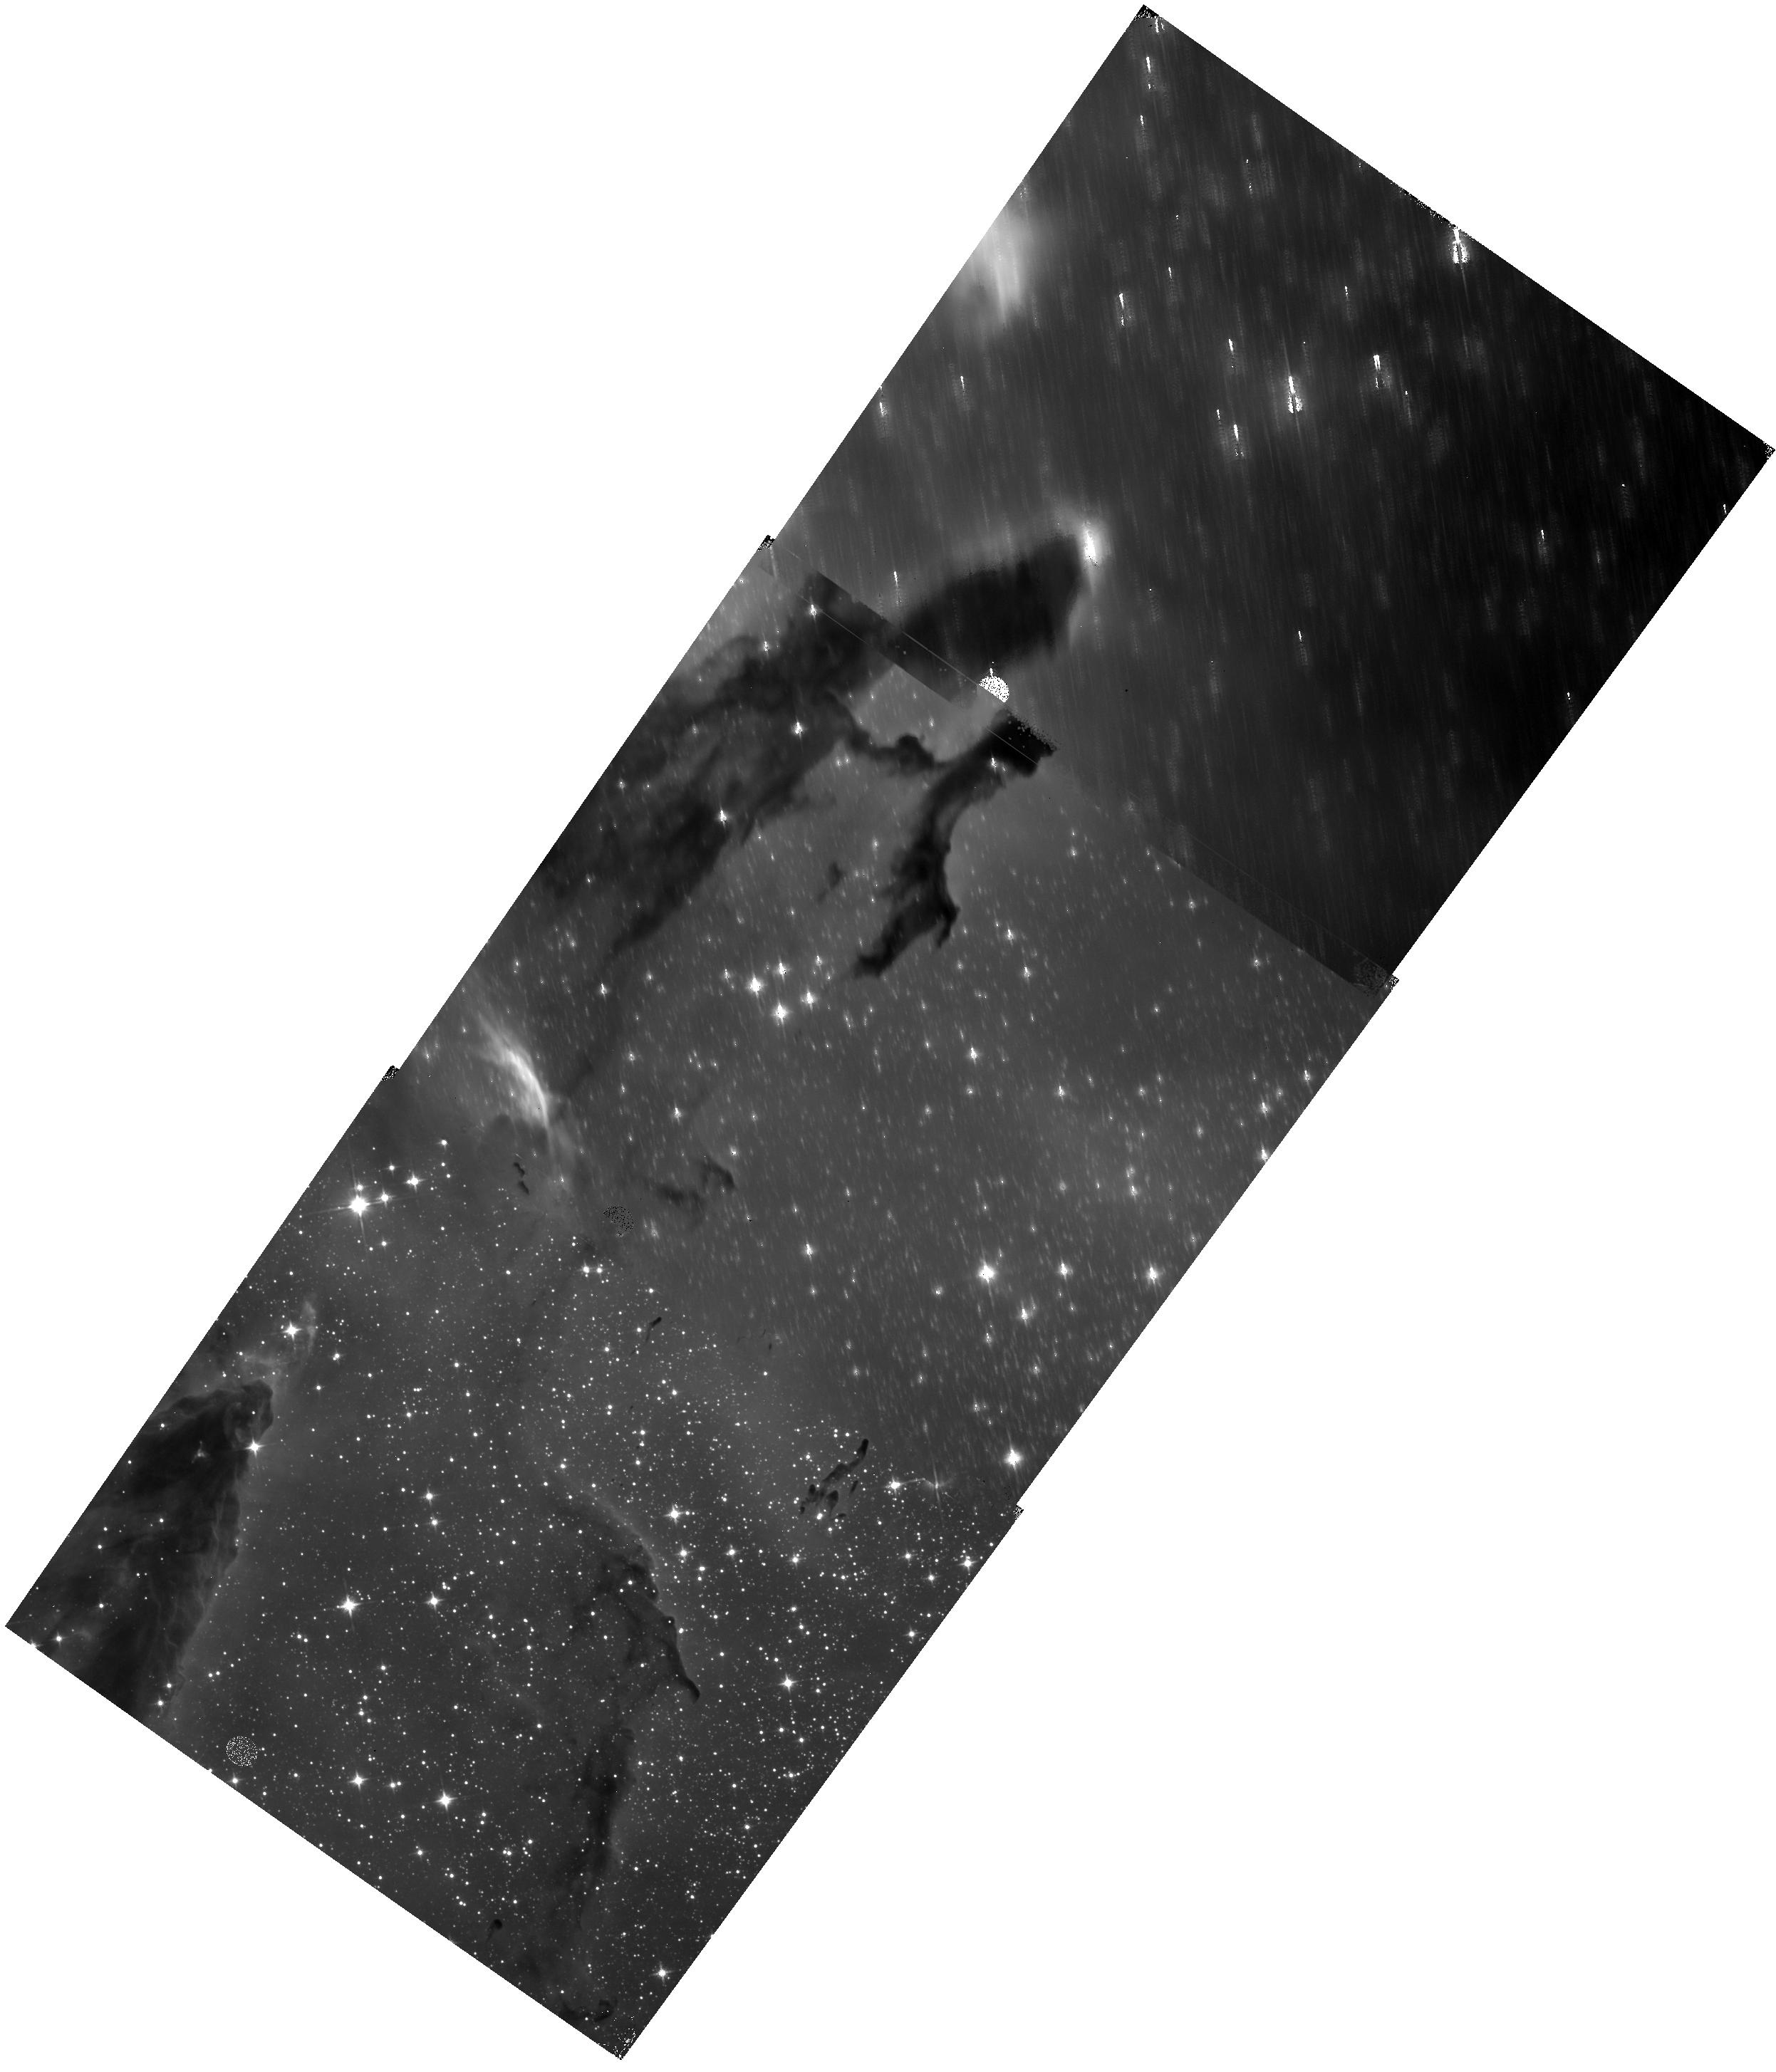
Target: M16EAGLENEBULA-D. Instrument: WFC3/IR. Filter: F110W. Exposure: 11 min. Observation ID: hst_15238_23_wfc3_ir_f110w_idnm23

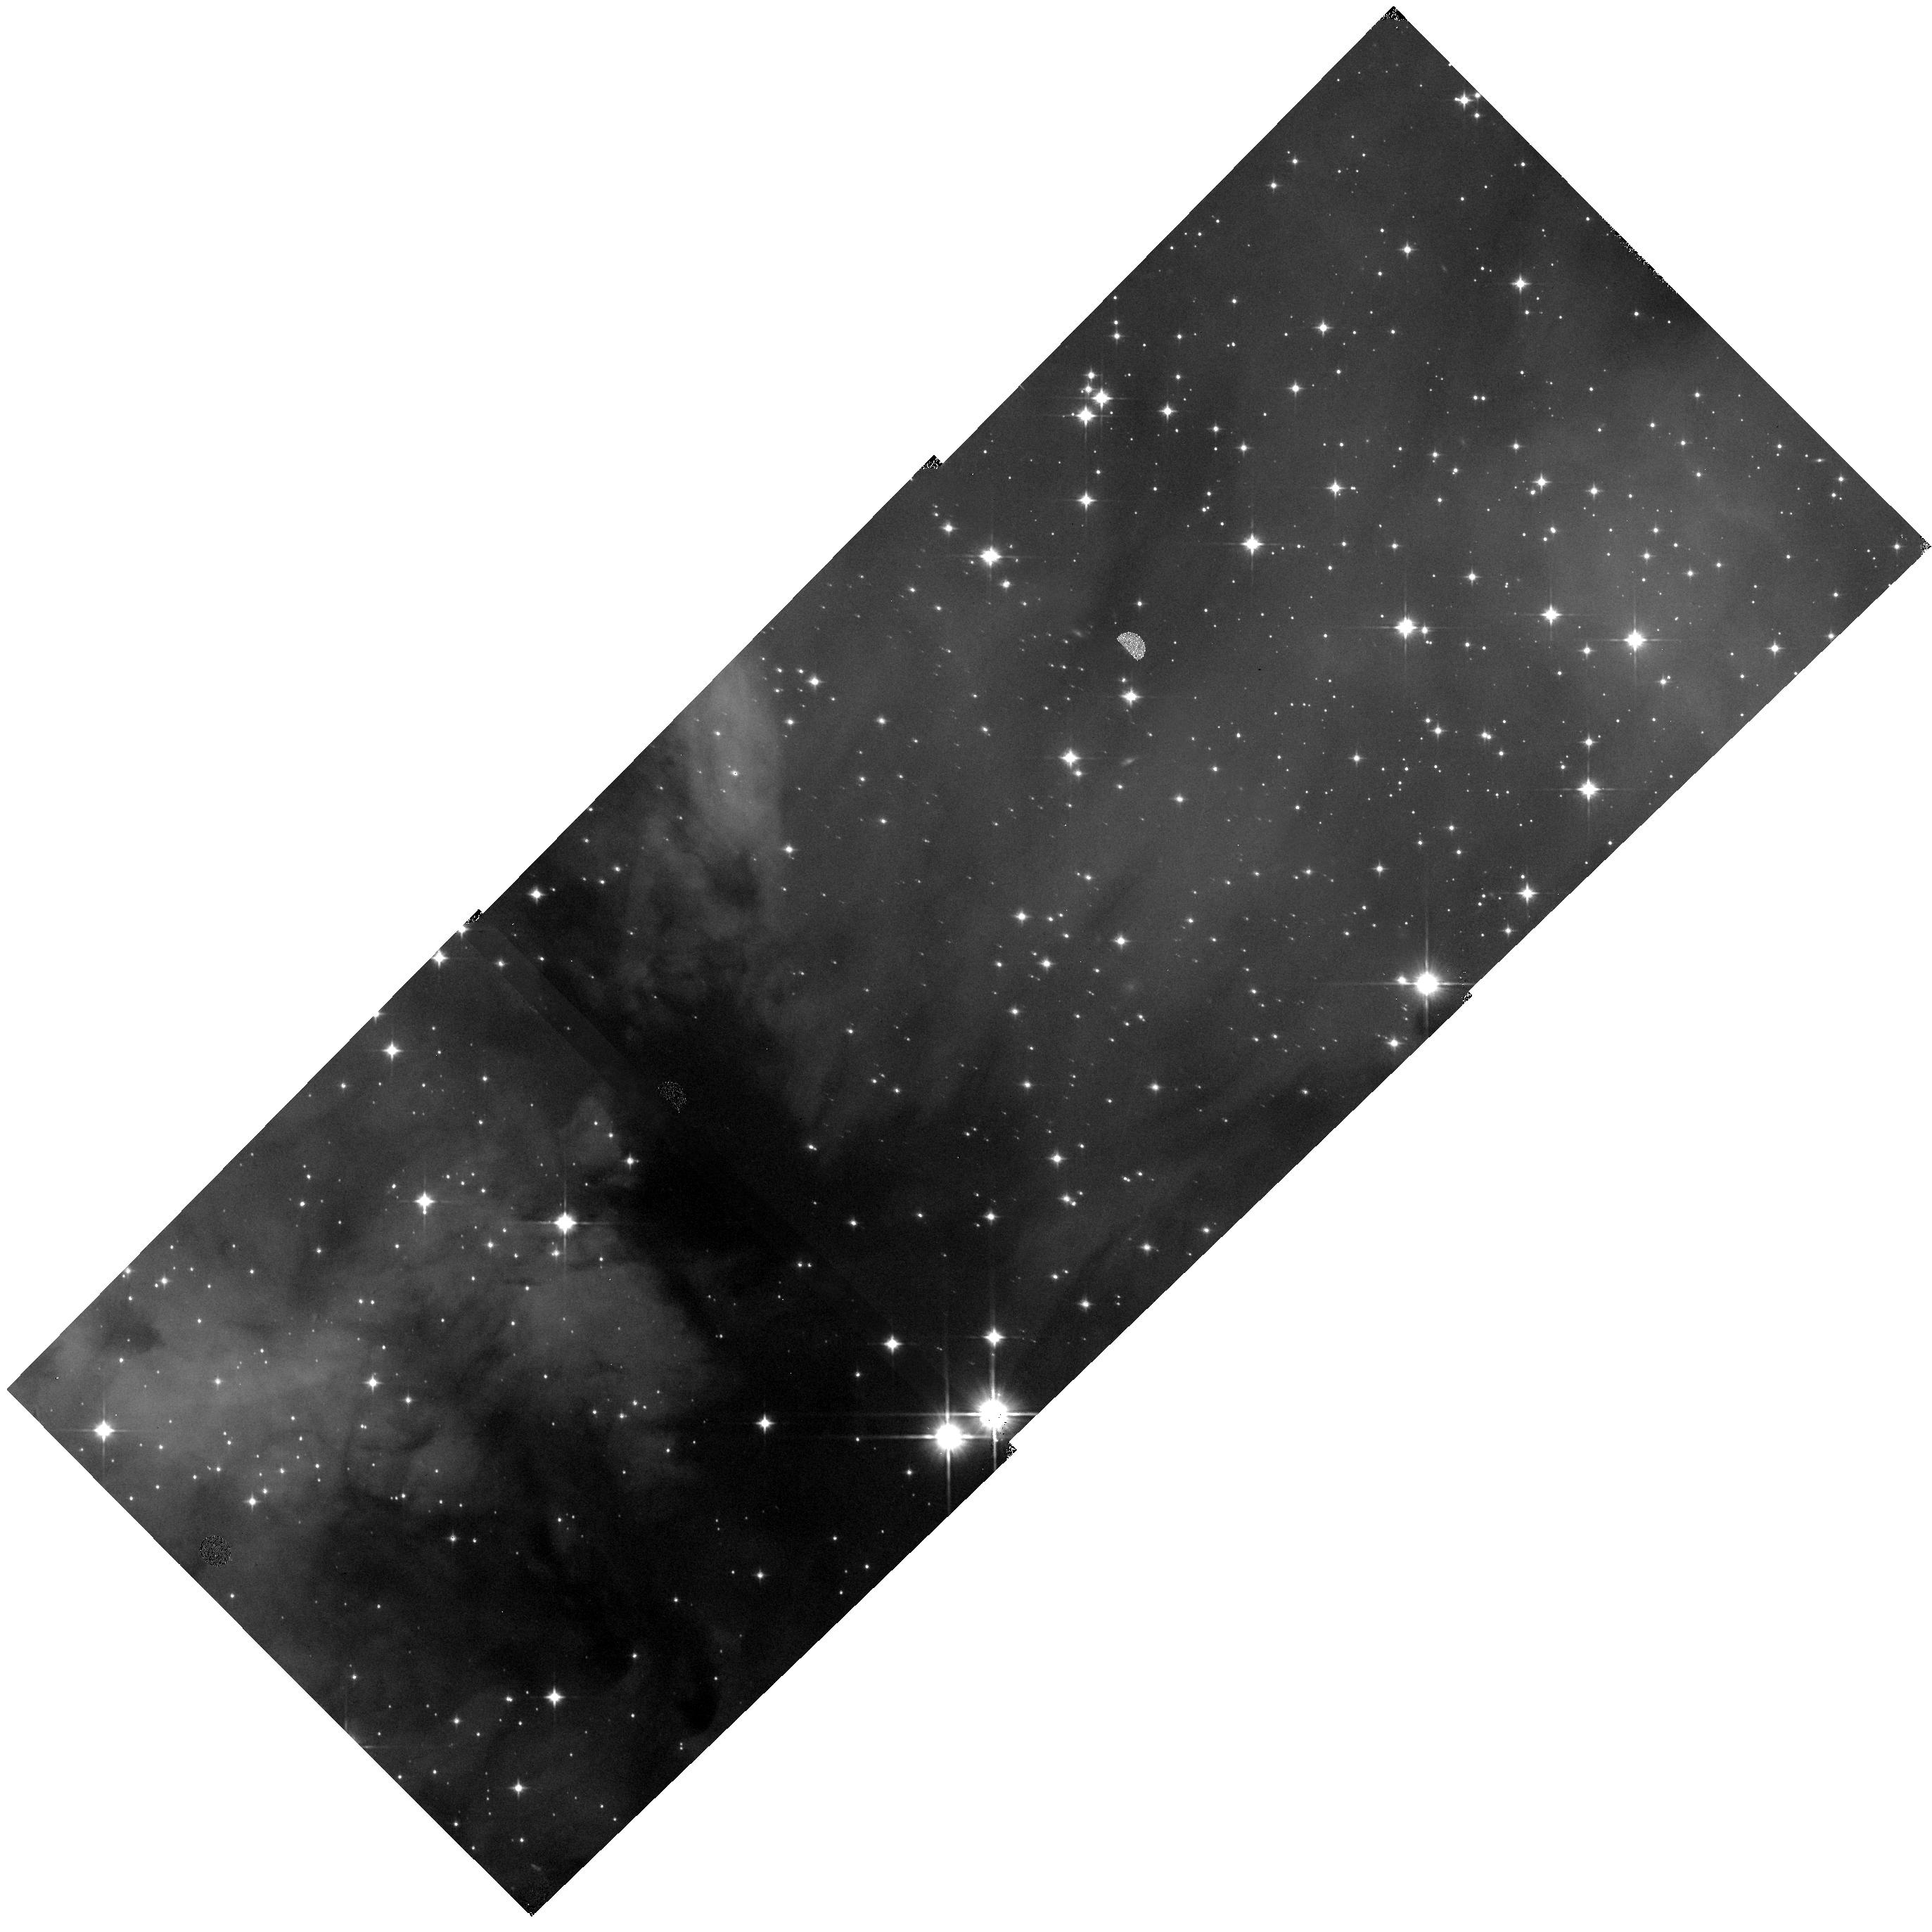
Target: W3-H. Instrument: WFC3/IR. Filter: F110W. Exposure: 11 min. Observation ID: hst_15238_84_wfc3_ir_f110w_idnm84

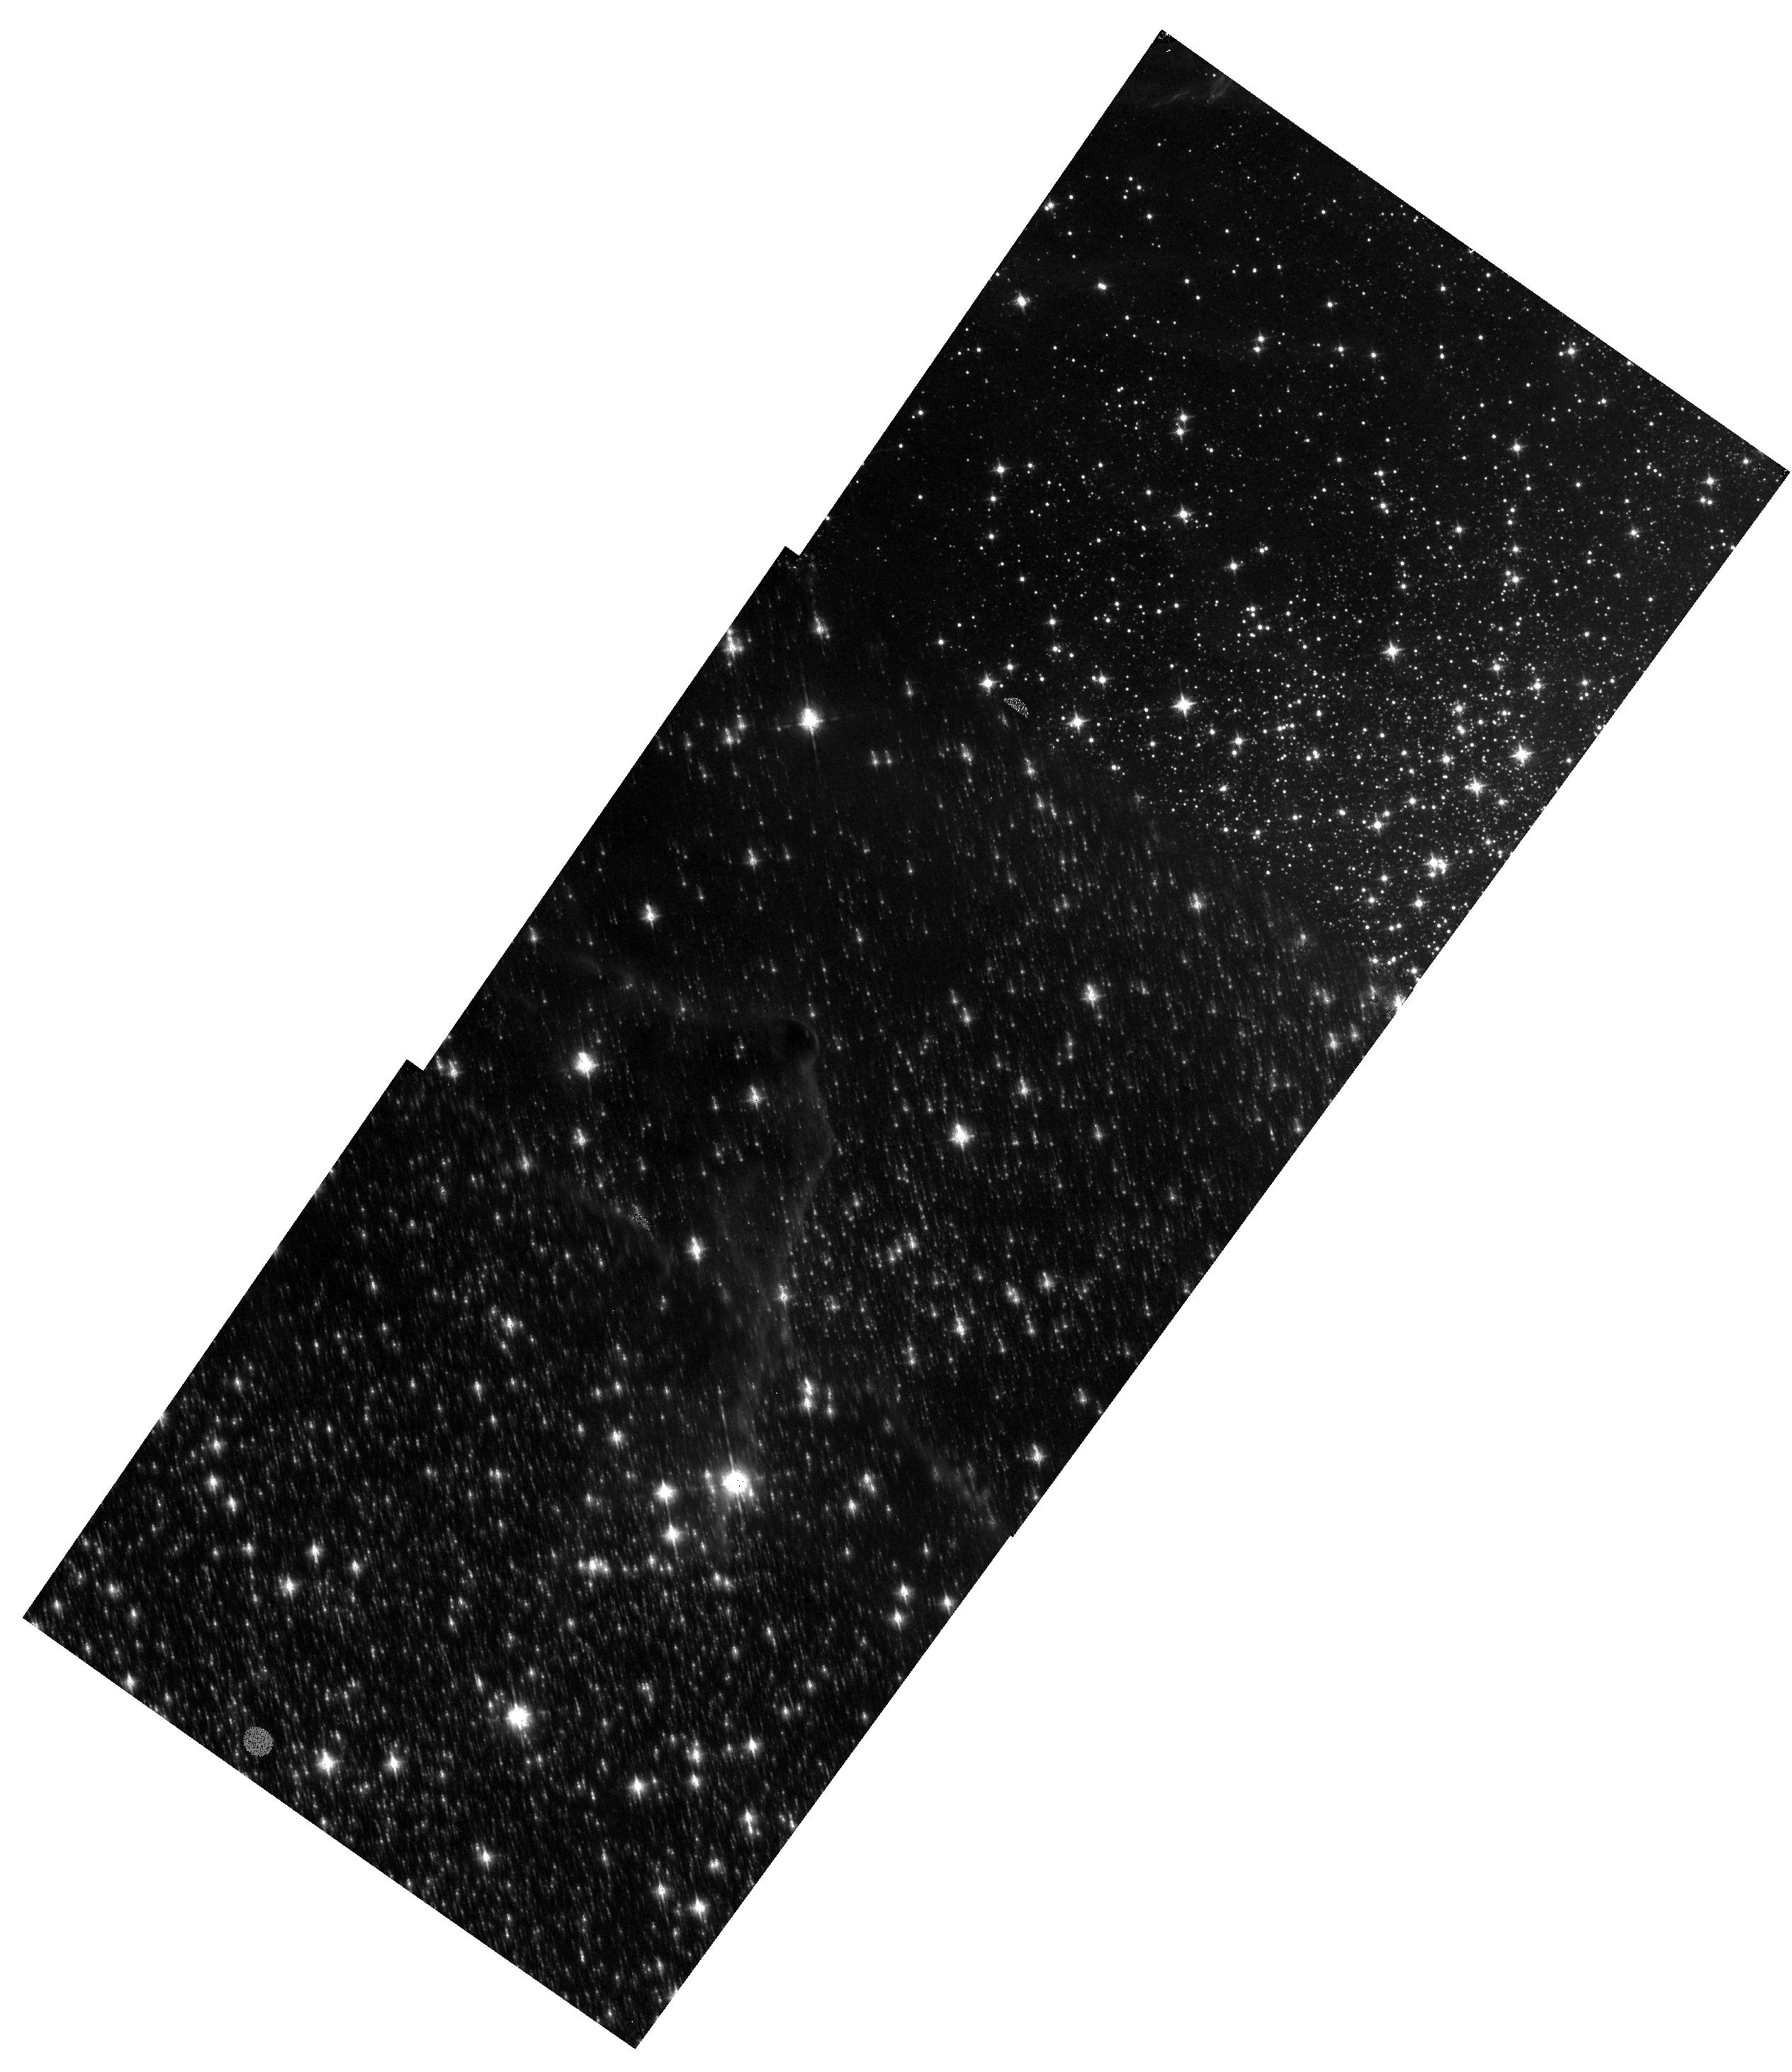
Target: M16EAGLENEBULA-Q. Instrument: WFC3/IR. Filter: F139M. Exposure: 17 min. Observation ID: hst_15238_36_wfc3_ir_f139m_idnm36

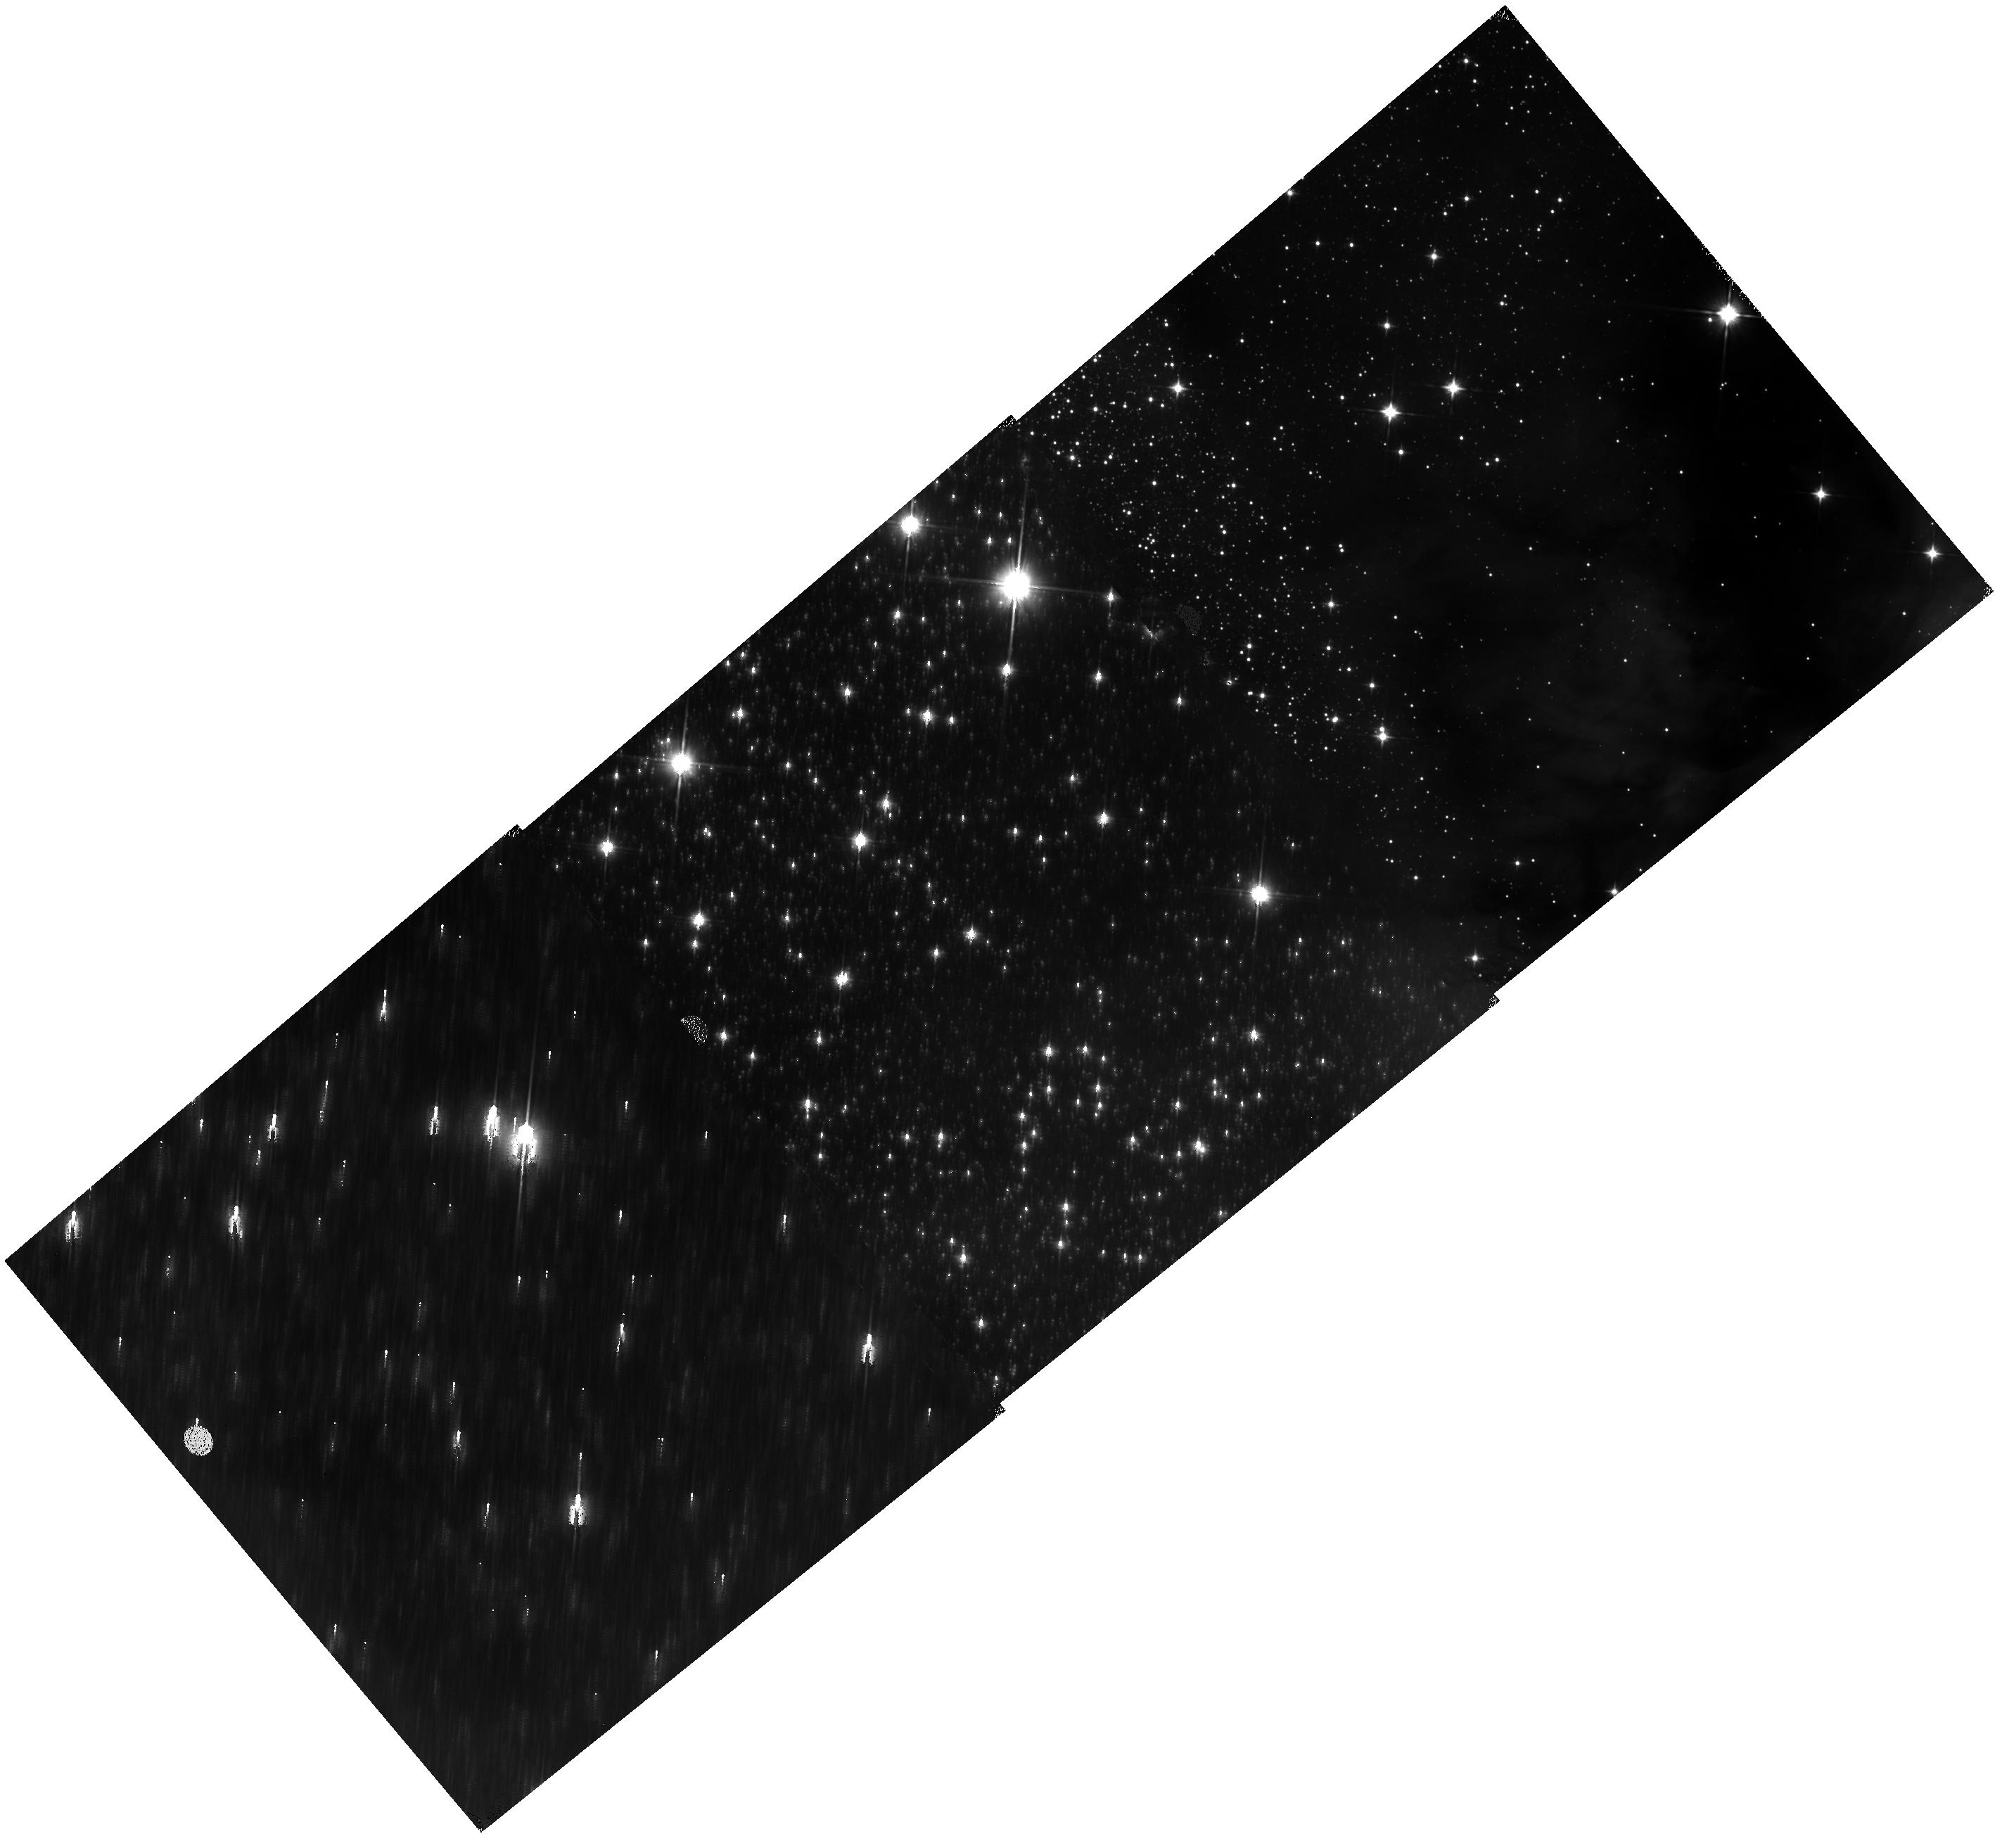
Target: M17-V. Instrument: WFC3/IR. Filter: F110W. Exposure: 11 min. Observation ID: hst_15238_67_wfc3_ir_f110w_idnm67

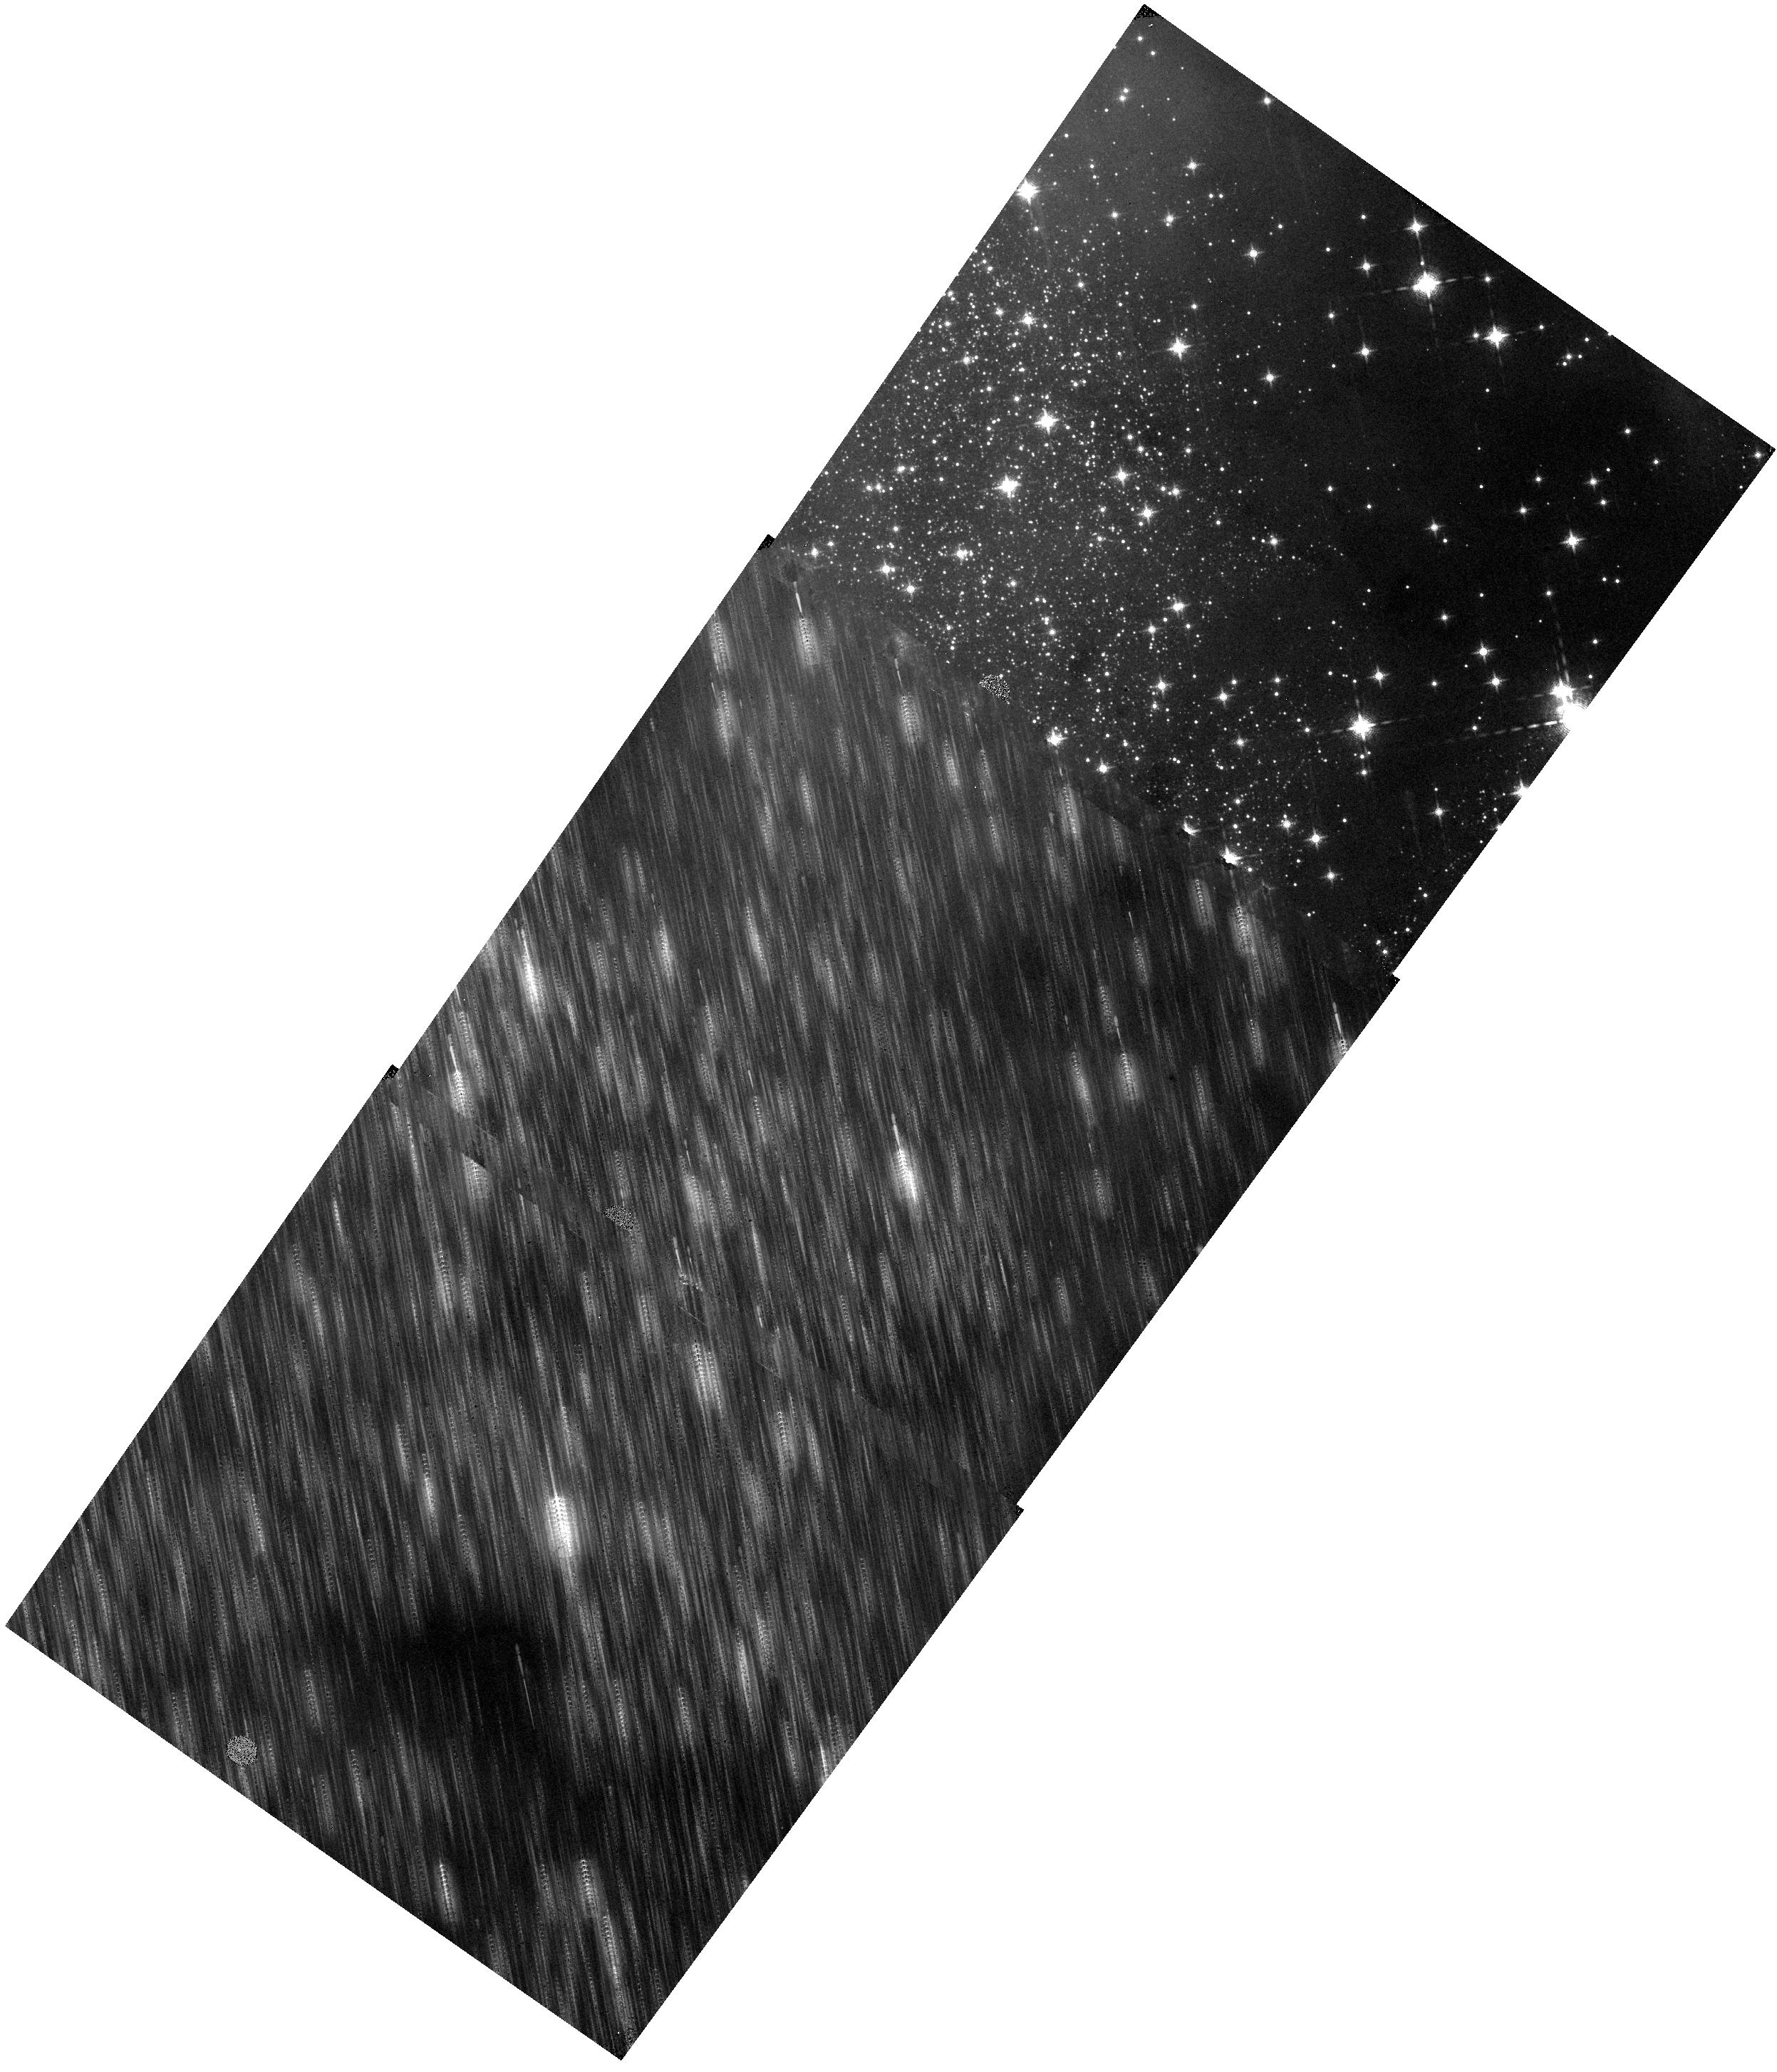
Target: M16EAGLENEBULA-L. Instrument: WFC3/IR. Filter: F139M. Exposure: 17 min. Observation ID: hst_15238_31_wfc3_ir_f139m_idnm31

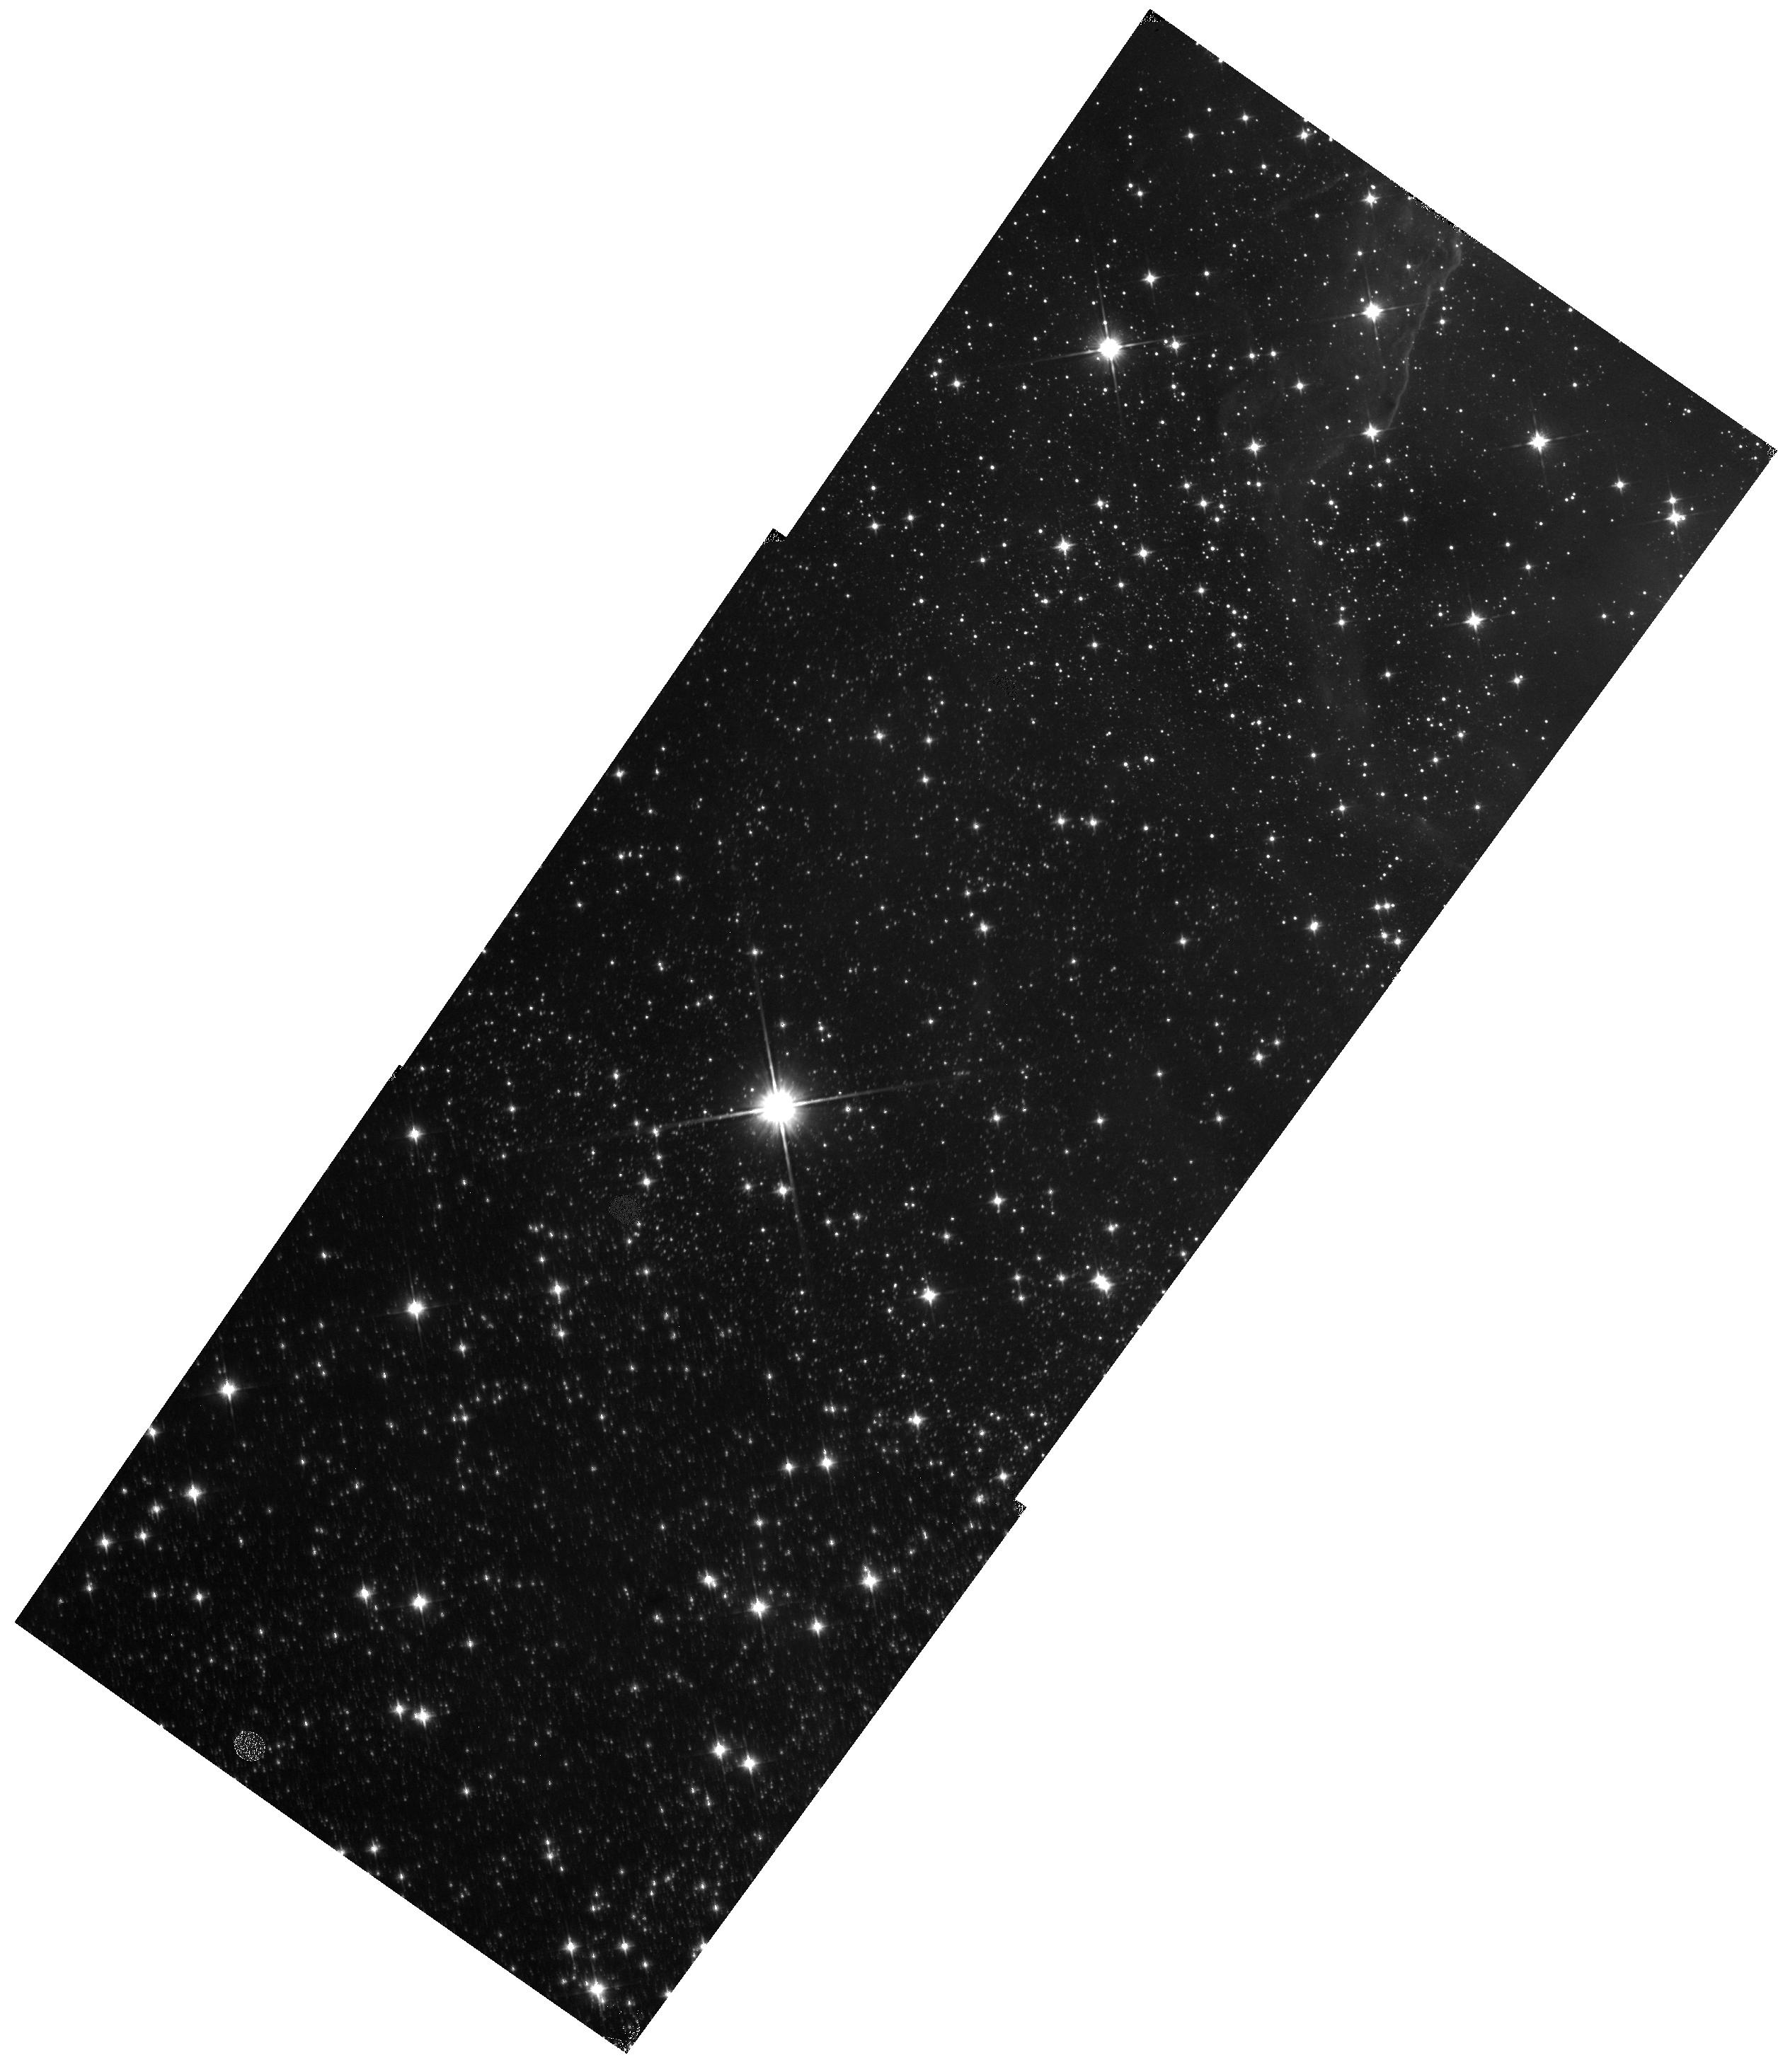
Target: M16EAGLENEBULA-S. Instrument: WFC3/IR. Filter: F110W. Exposure: 11 min. Observation ID: hst_15238_38_wfc3_ir_f110w_idnm38

The IMF to Planetary Masses Across the Milky Way (PI: Kraus, Adam L.)

Observations have now verified the long-held theoretical assumption that the IMF extends into the planetary mass regime with the discovery of a small number of brown dwarfs as light as 5 MJup or below. Planetary-mass BDs are an extreme outcome of star formation, posing a strong test of the physics and conditions (e.g., gas density, turbulence, and temperature). There are strong theoretical arguments that the IMF should vary if these conditions change with environment, but this possibility remains untested since planetary-mass BDs have only been found in sparse associations. We propose to exploit a new fast-mosaic technique with WFC3/IR to map five benchmark star-forming regions that are more massive than any in the solar neighborhood; this survey will extend our census down the IMF into the planetary mass regime (3-5 MJup) and across environment from sparse associations (N=200) to massive clusters (N=50, 000). We will map these clusters with three filters (F110W, F139M, F160W), exploiting water absorption in F139M to distinguish cool cluster members from reddened early-type field interlopers. In addition to identifying the bottom half of the IMF (0.5 Msun to 5 MJup) and measuring its slope and lowest extreme, we also will identify thousands of brown dwarfs (>1000 of which will fall below 15 MJup) for highly multiplexed JWST spectroscopy. Given the density of these clusters and extreme sensitivity but high overheads of JWST, multiplexed observations of dense cluster populations will yield the vast majority of spectra for free-floating exoplanet analogs over the next decade.